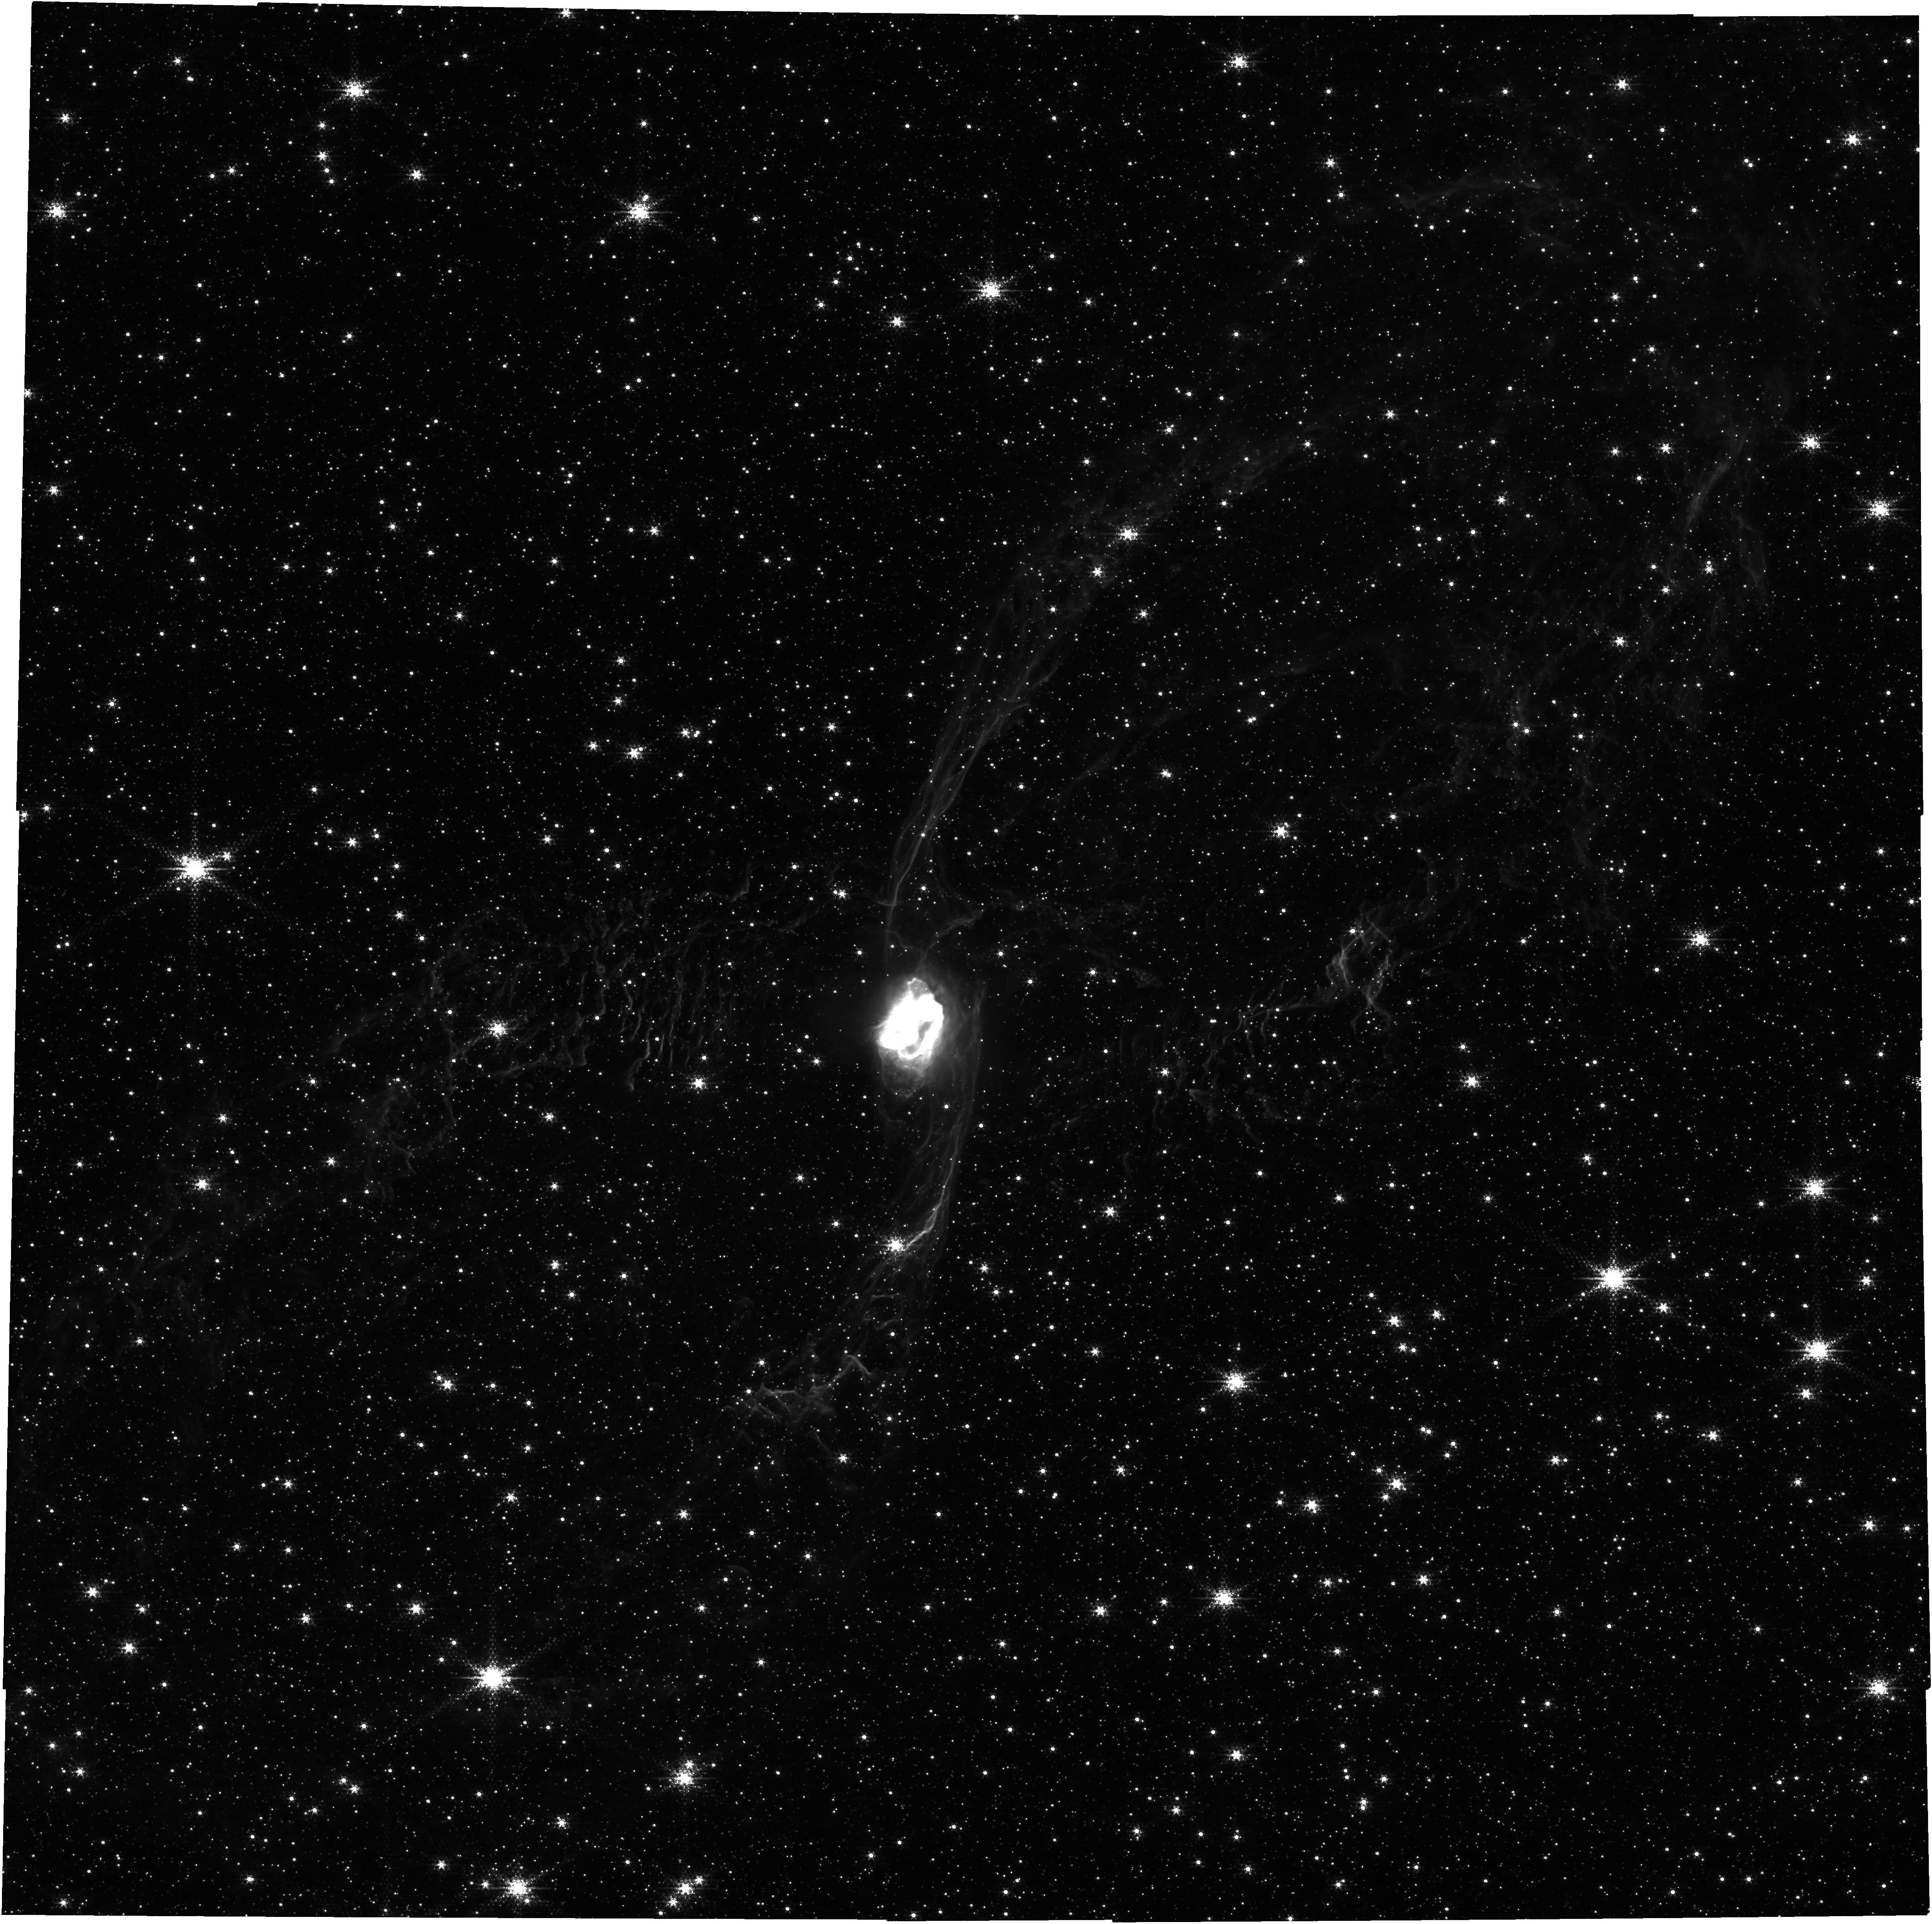
Target: NGC-6537
Instrument: NIRCAM
Filter: F212N
Exposure: 39 min
Observation ID: jw04571-o001_t001_nircam_clear-f212n

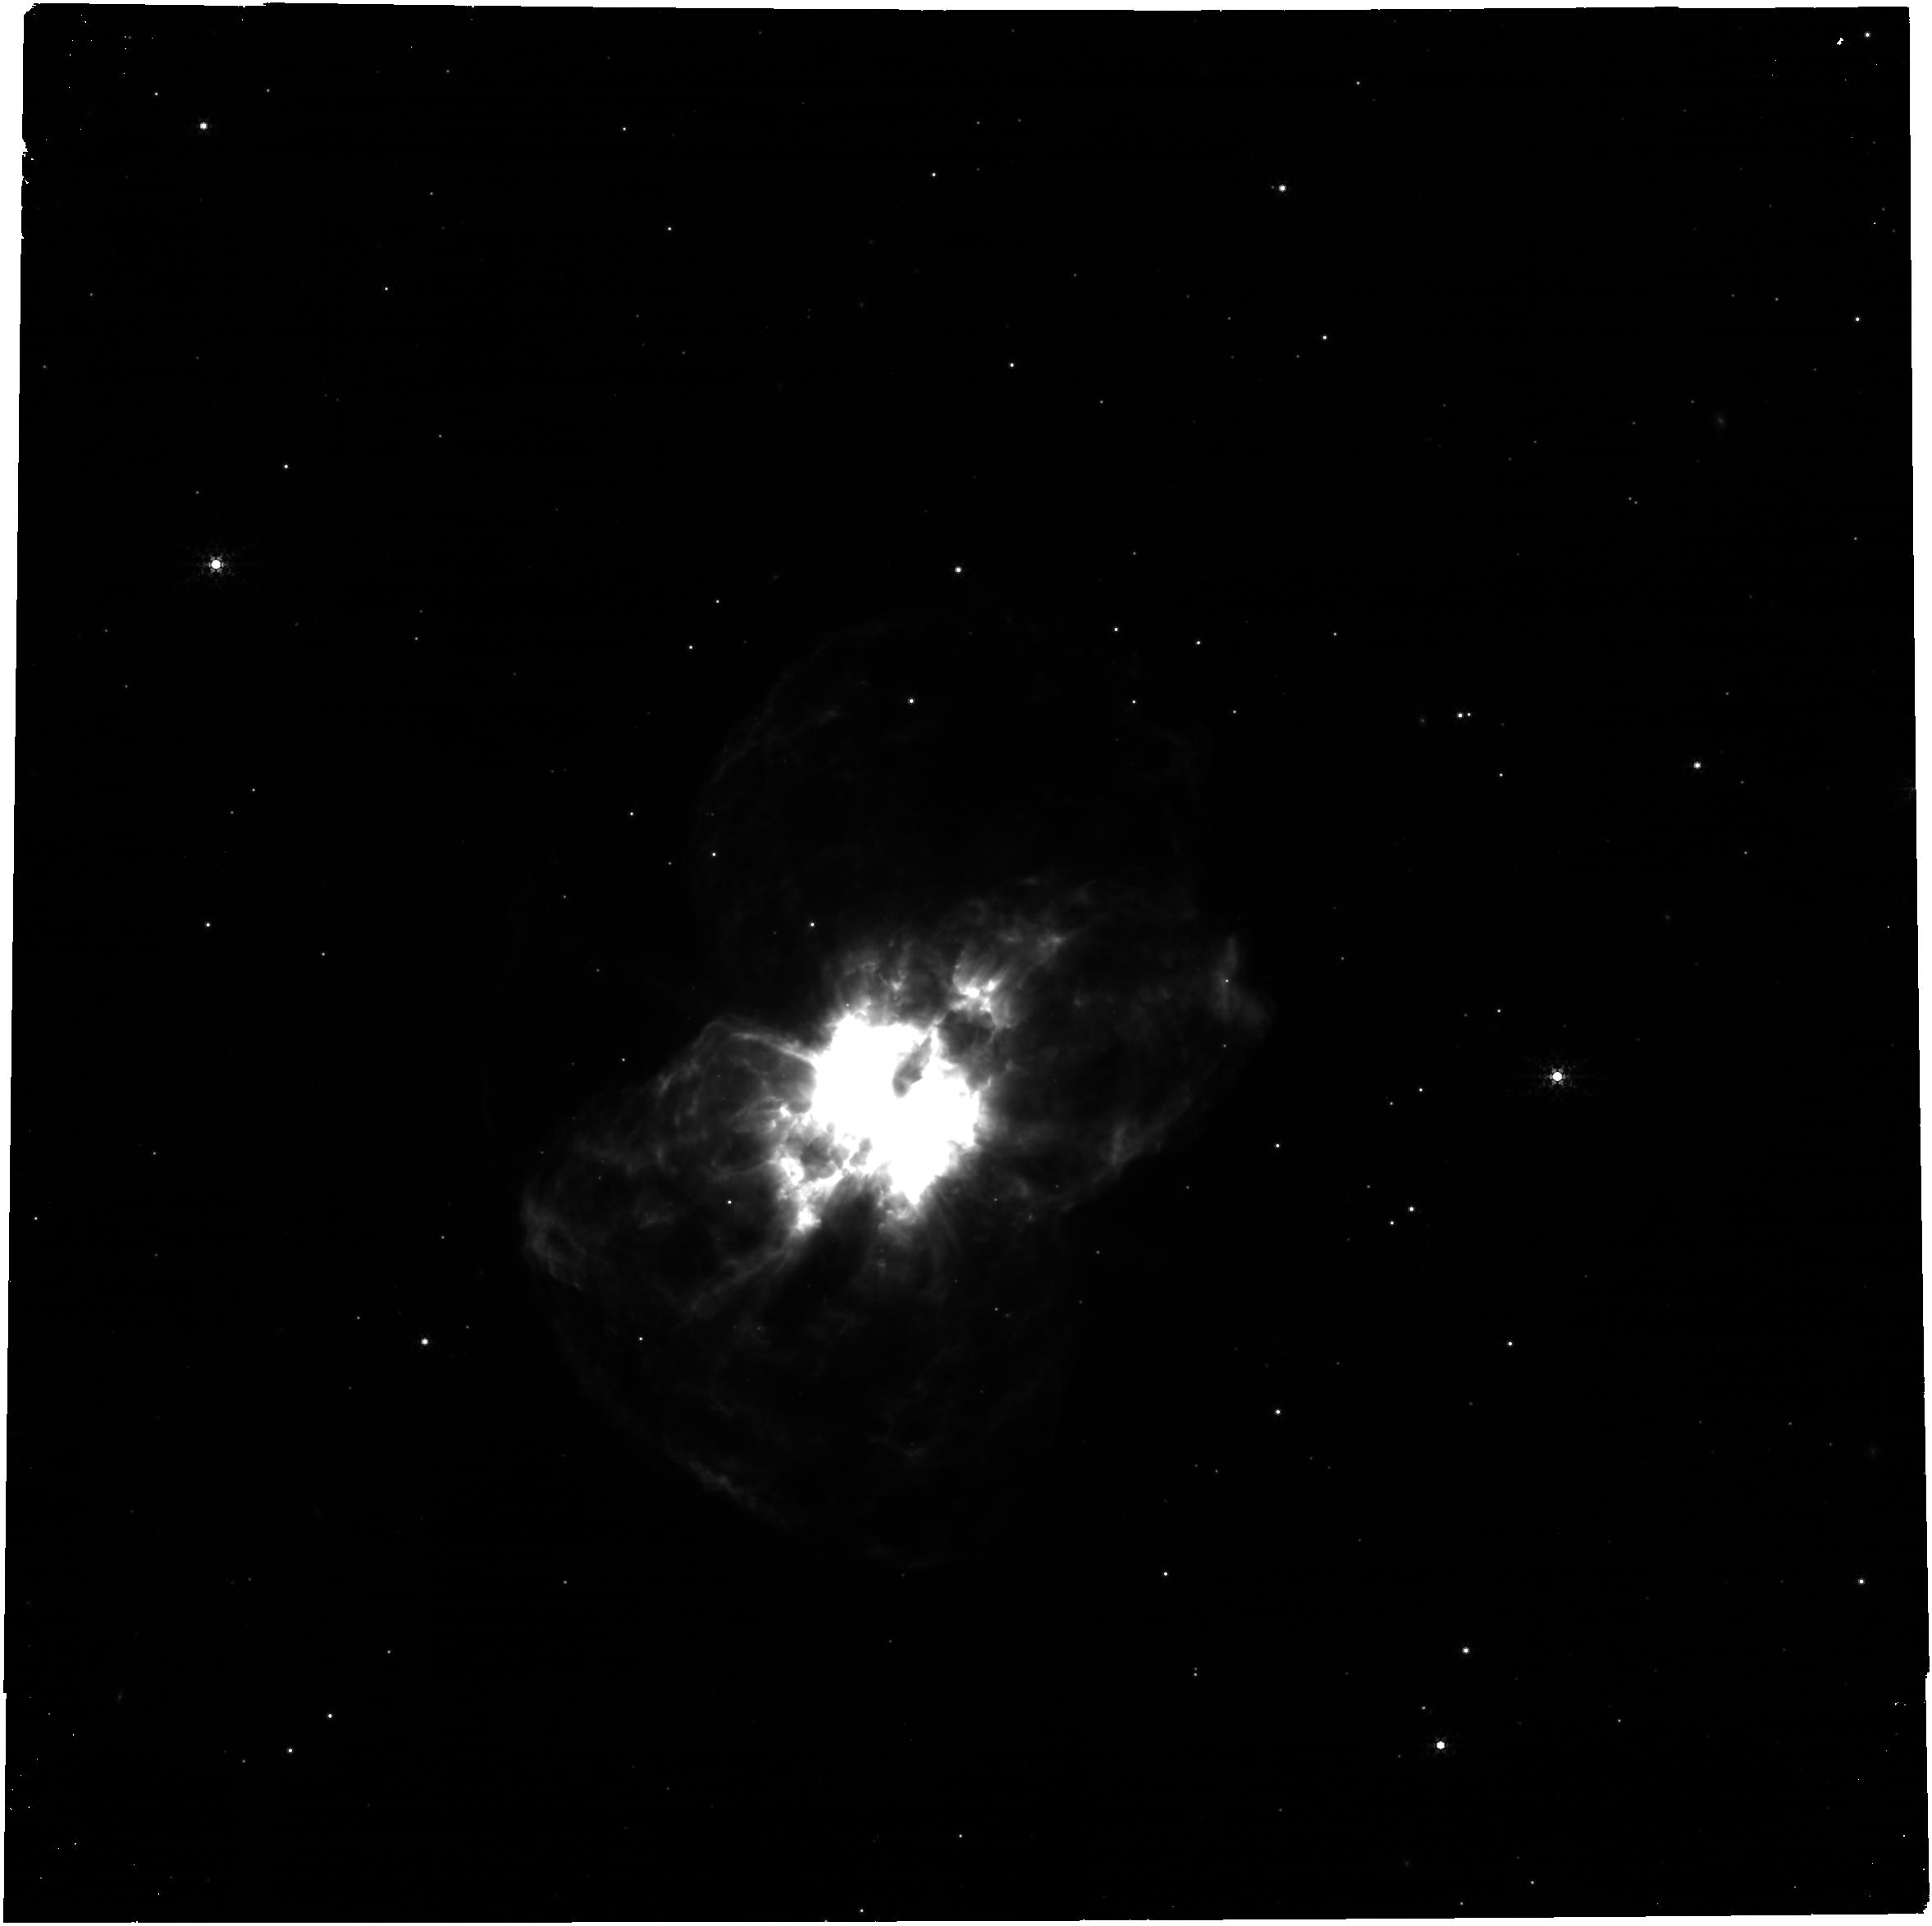
Target: NGC-2440
Instrument: NIRCAM
Filter: F444W+F405N
Exposure: 39 min
Observation ID: jw04571-o002_t002_nircam_f405n-f444w

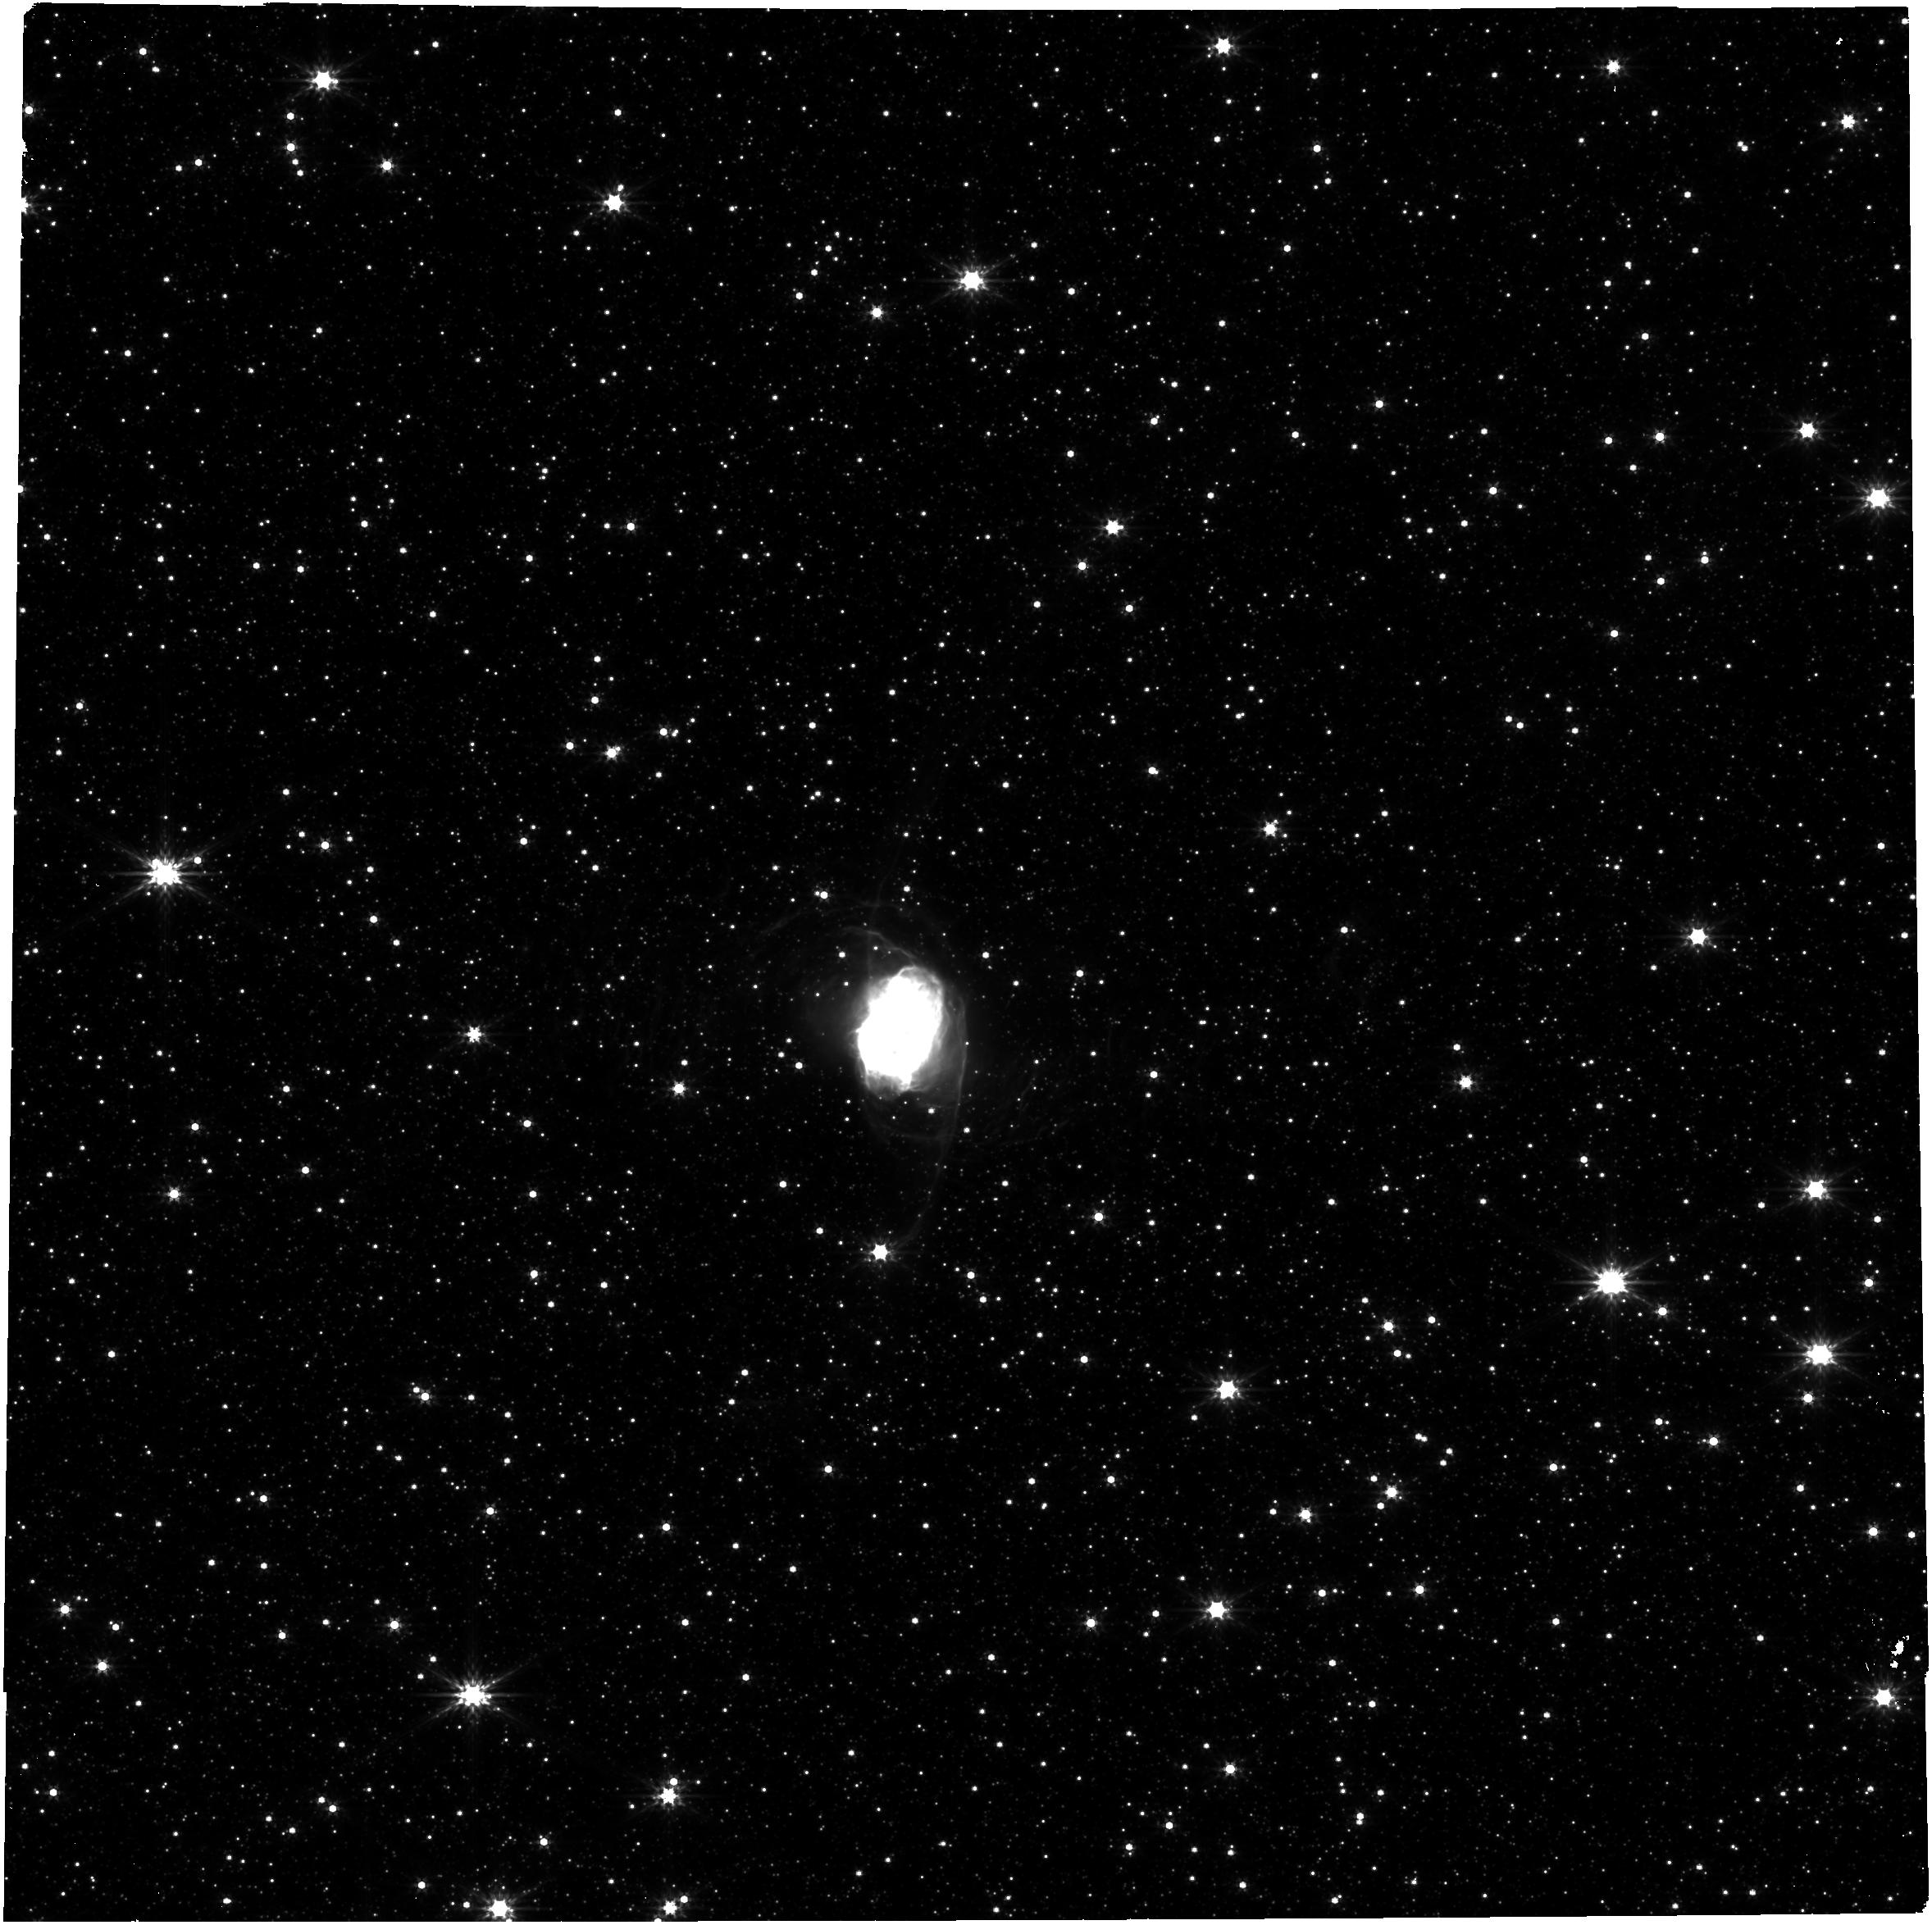
Target: NGC-6537
Instrument: NIRCAM
Filter: F356W
Exposure: 39 min
Observation ID: jw04571-o001_t001_nircam_clear-f356w

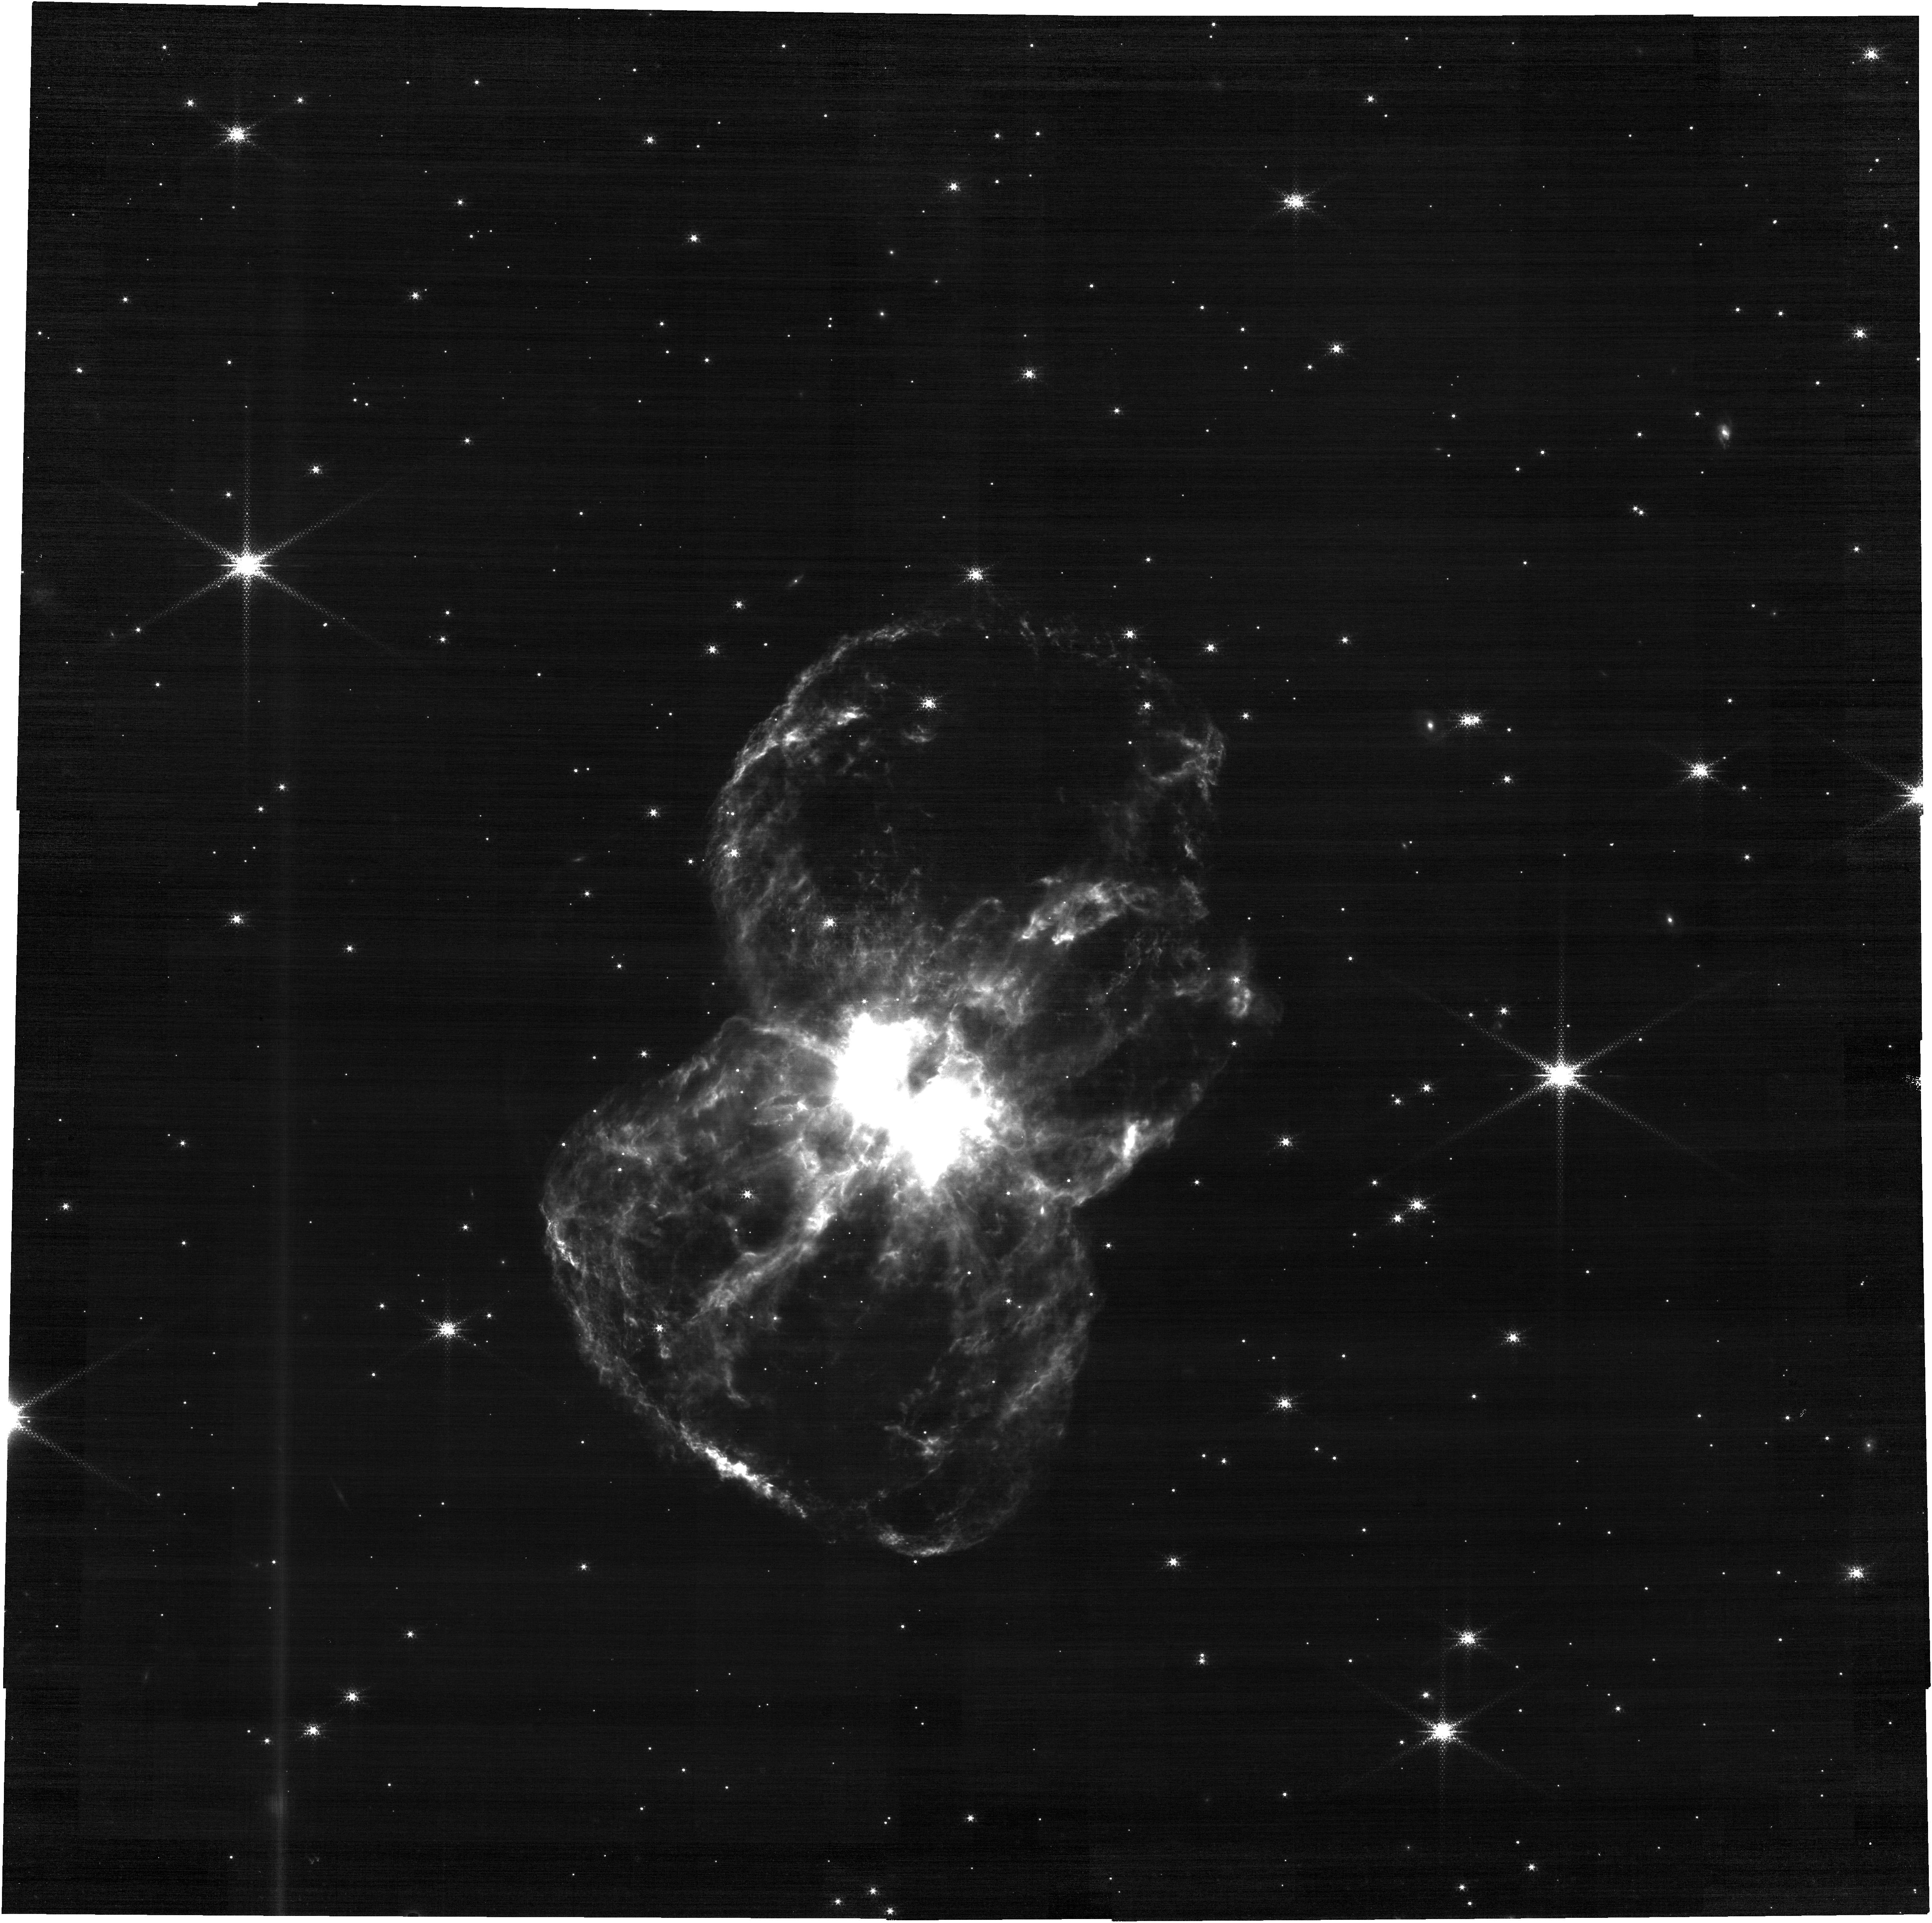
Target: NGC-2440
Instrument: NIRCAM
Filter: F150W2+F164N
Exposure: 39 min
Observation ID: jw04571-o002_t002_nircam_f150w2-f164n

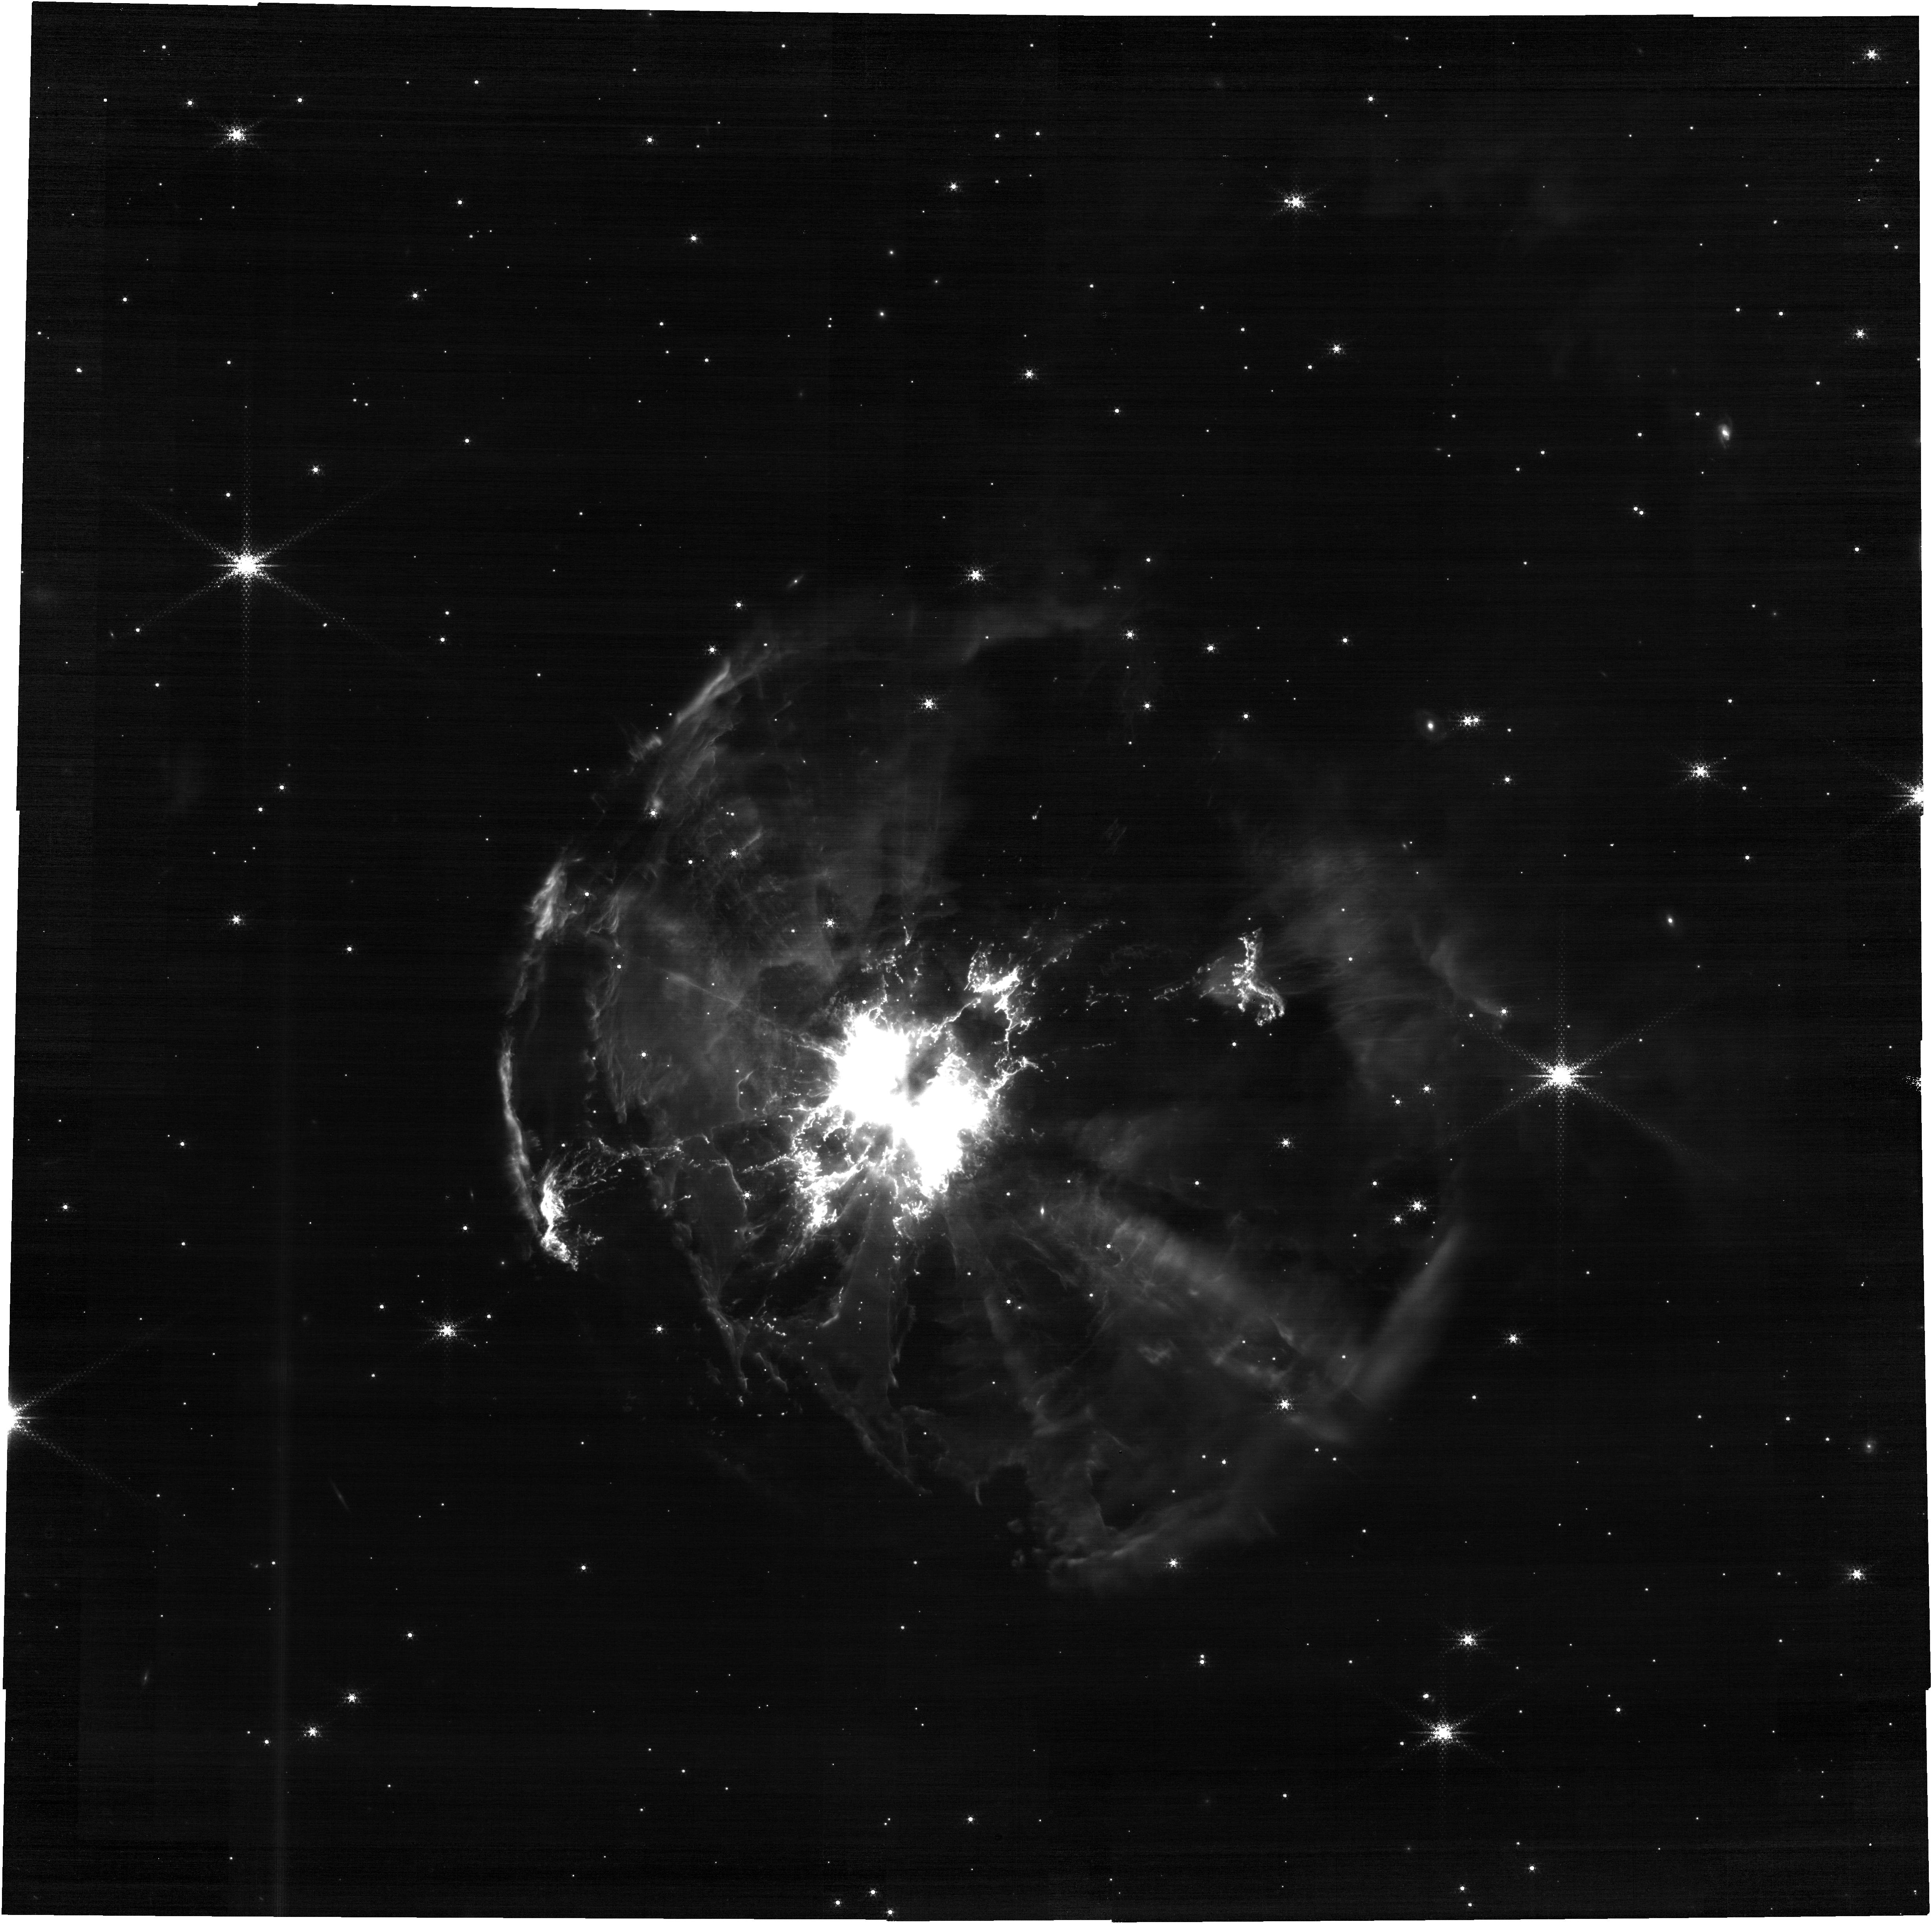
Target: NGC-2440
Instrument: NIRCAM
Filter: F212N
Exposure: 39 min
Observation ID: jw04571-o002_t002_nircam_clear-f212n

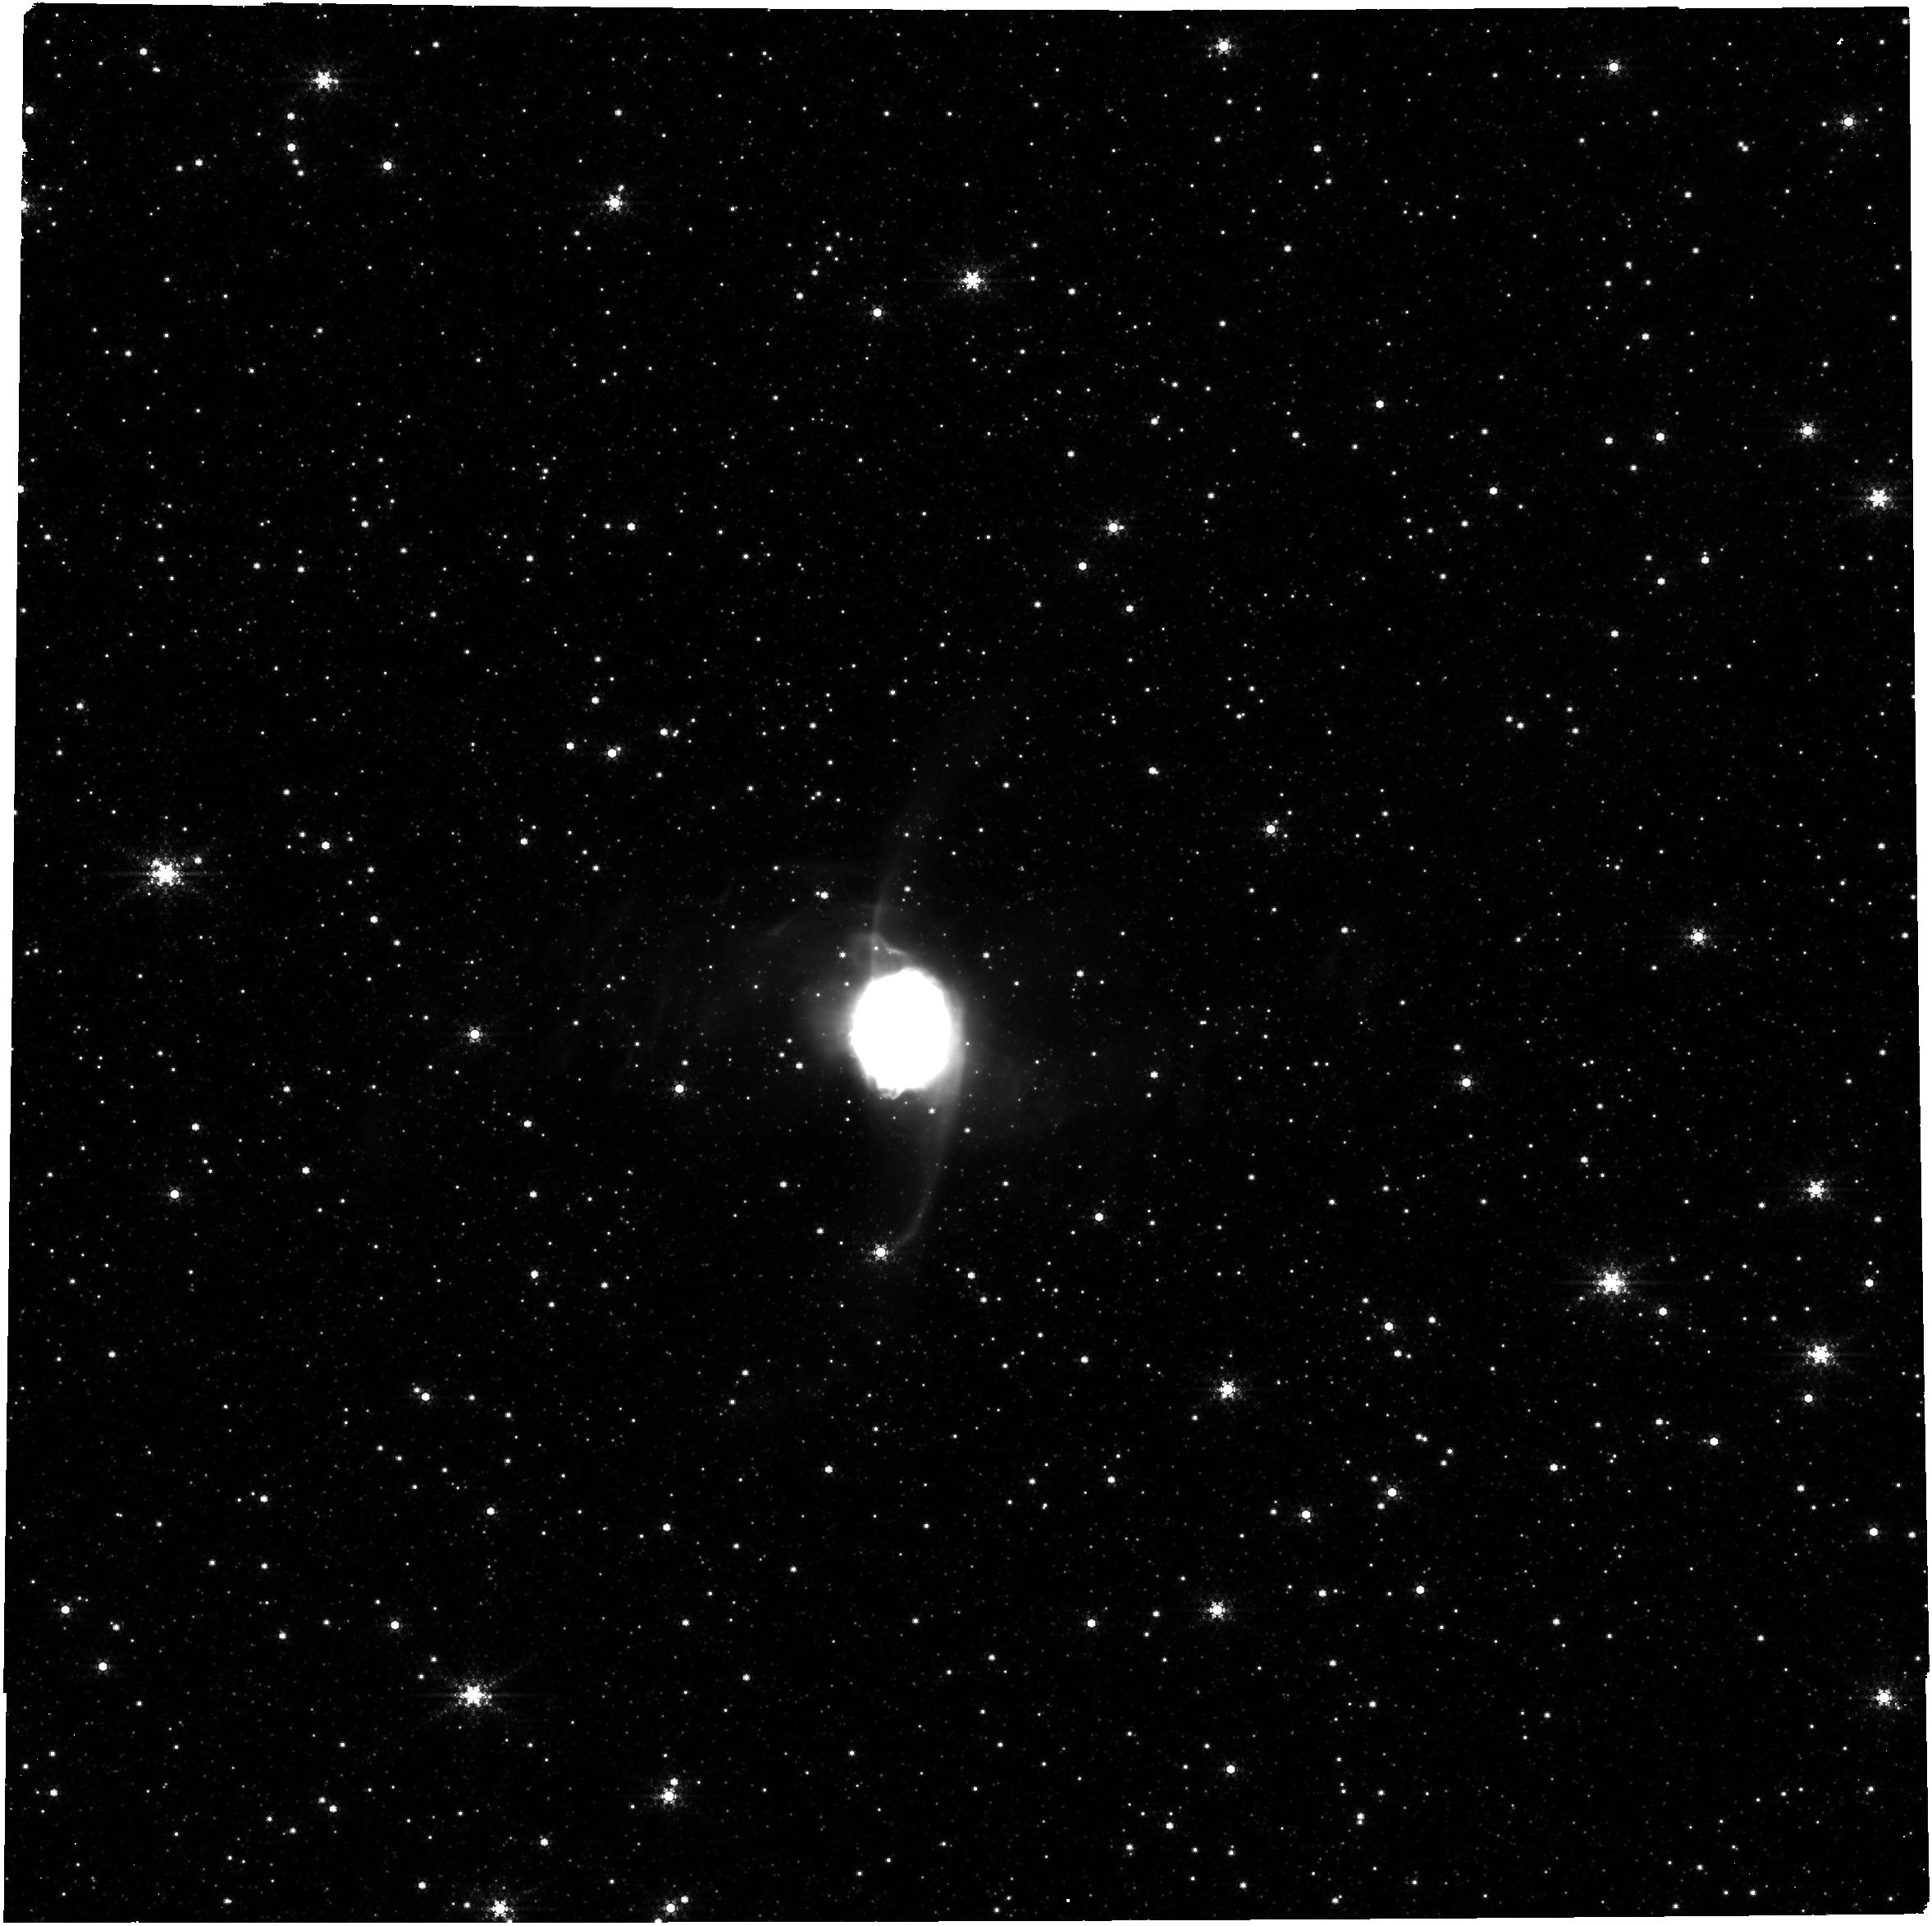
Target: NGC-6537
Instrument: NIRCAM
Filter: F444W+F405N
Exposure: 39 min
Observation ID: jw04571-o001_t001_nircam_f405n-f444w

Tracing Binary Star Metamorphosis: Chandra+JWST Imaging of Bipolar Planetary Nebulae (PI: Kastner, Joel H.)

Planetary nebulae (PNe) serve as laboratories for the study of the late stages of stellar evolution and stellar mass loss. We propose a joint Chandra/JWST program aimed at understanding the origin and evolution of the class of high-excitation, molecule-rich, bipolar PNe. The proposed observations will generate a comprehensive, near-IR to X-ray view of shock-heated gas resulting from wind-wind collisions within NGC 2440 and NGC 6537, two of the nearest-known and best-studied examples of these spectacular nebulae. These results will place stringent constraints on the timescales and time-variable geometries of PN-shaping collimated outflows and jets from the binary engines at the cores of bipolar PNe that are descended from massive progenitor stars.